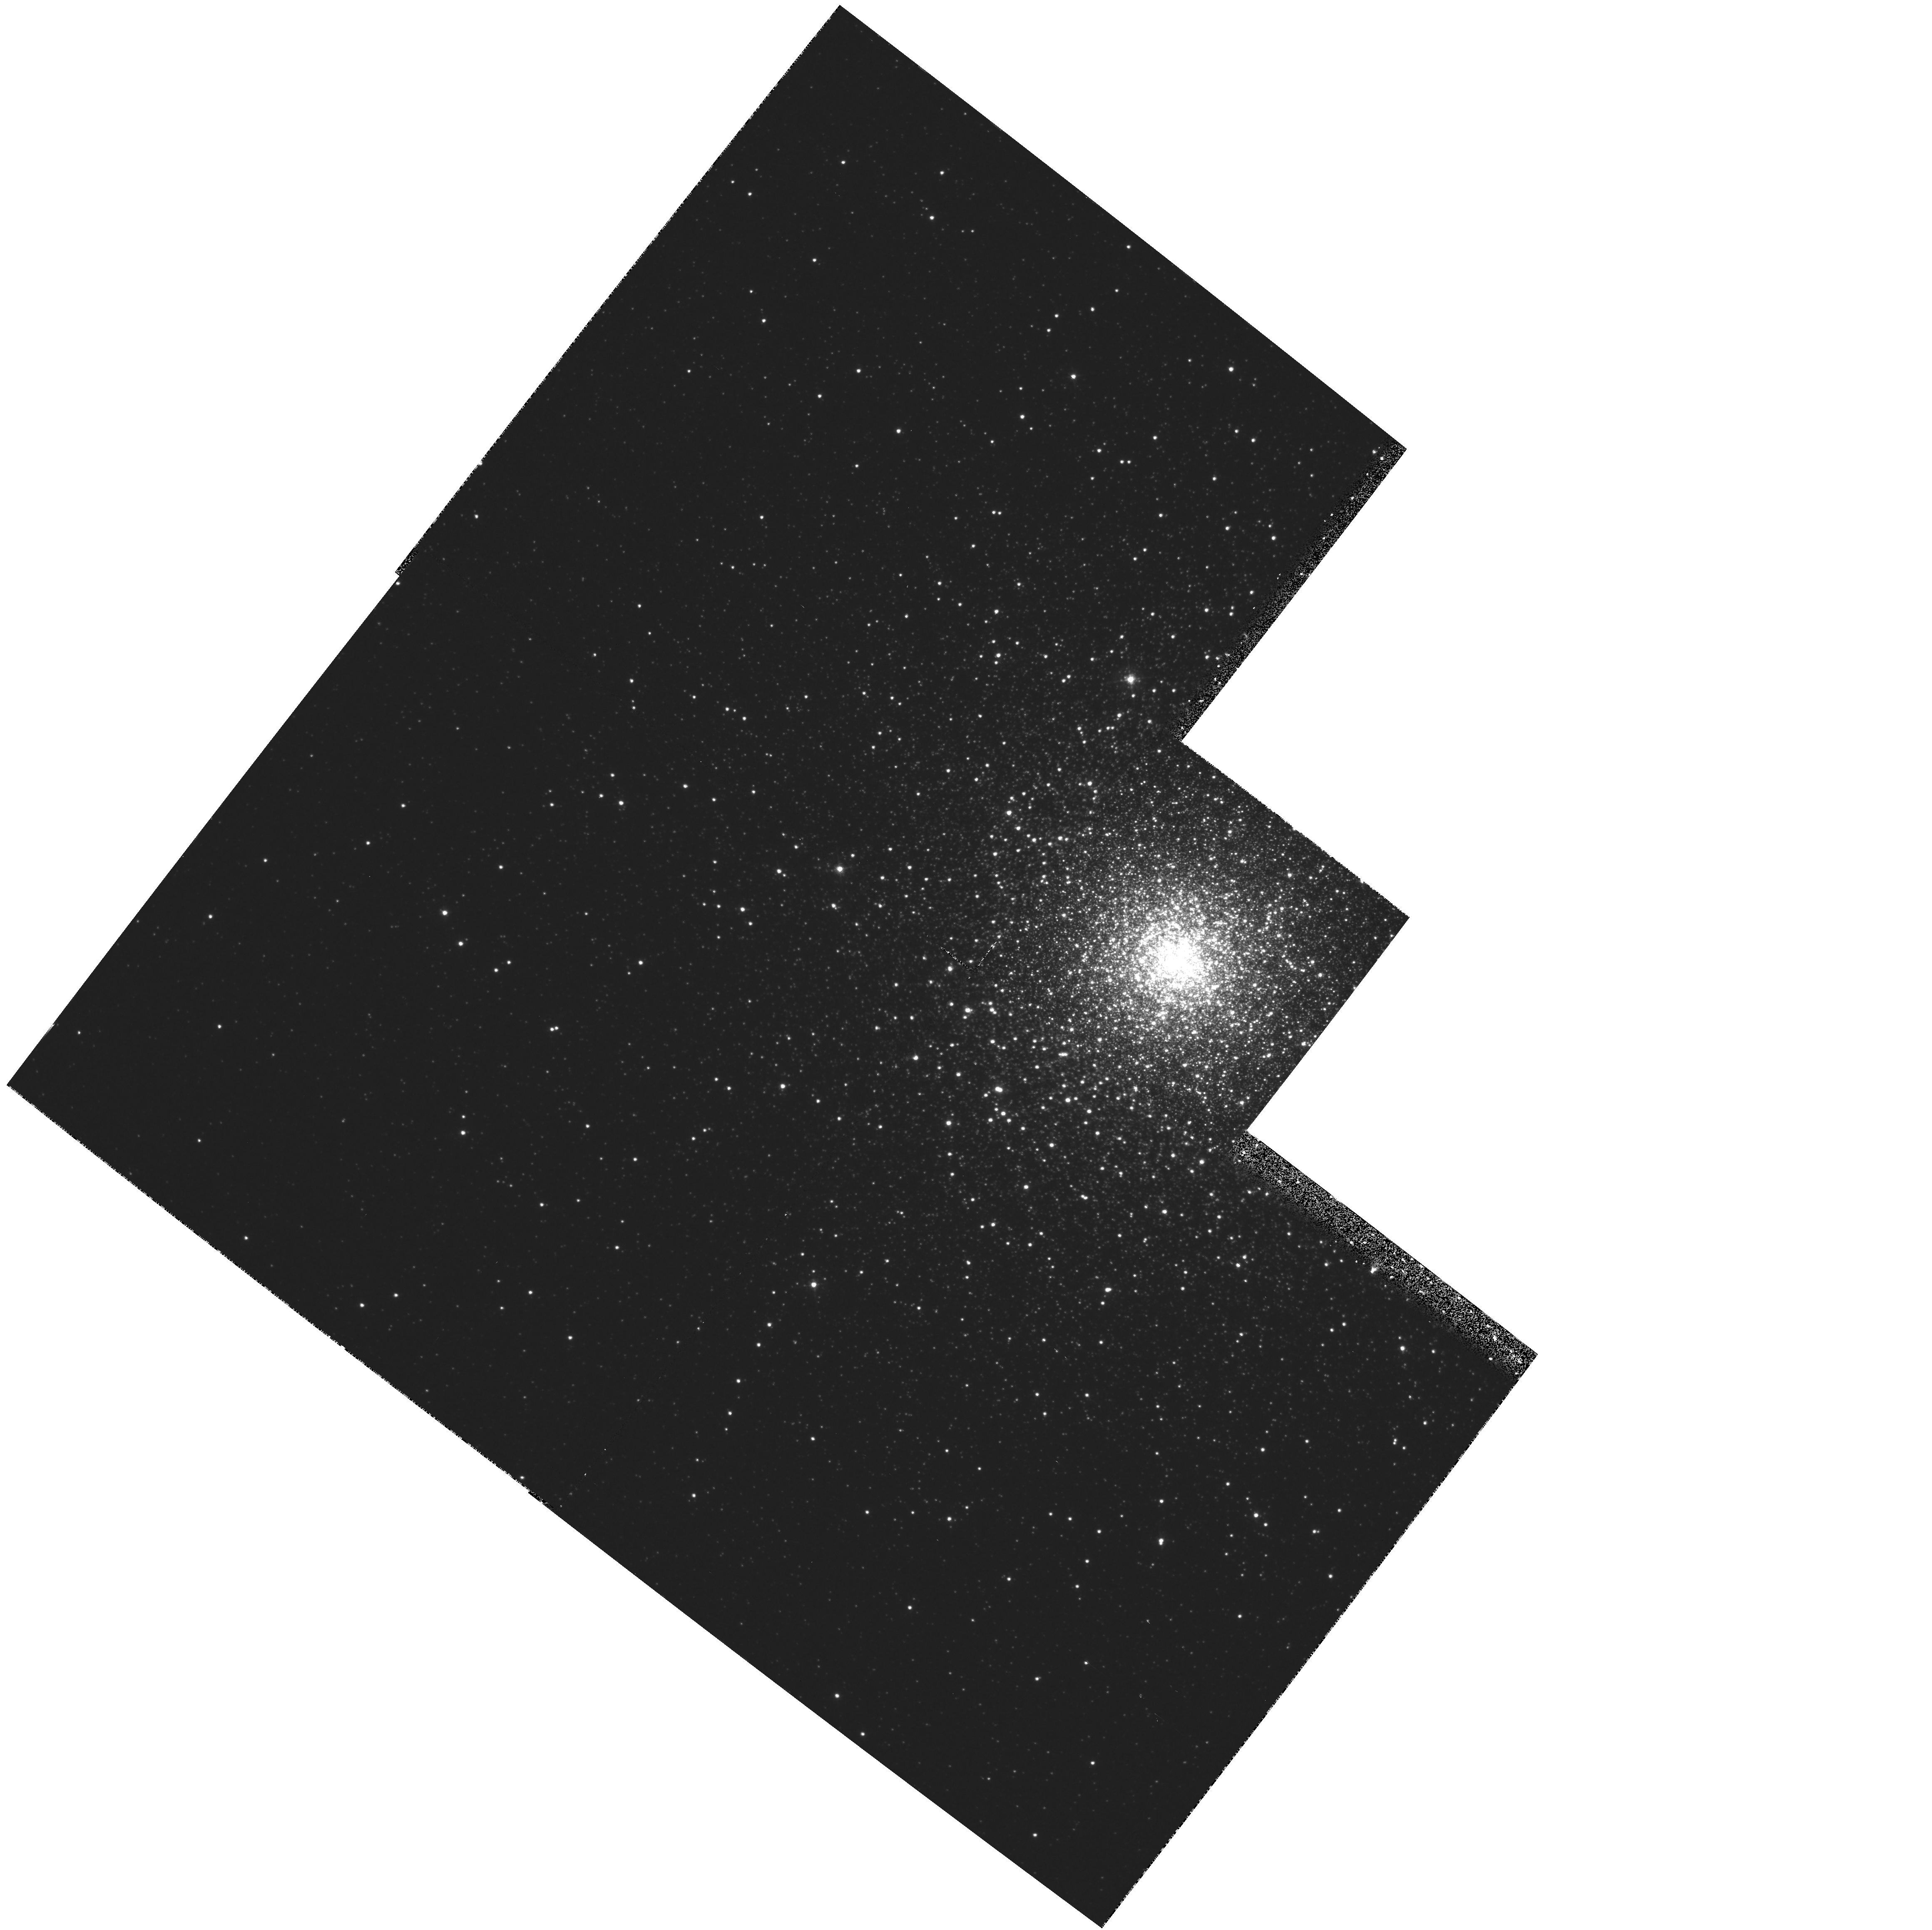
Target: NGC5824
Instrument: WFPC2/PC
Filter: F439W
Exposure: 27 min
Observation ID: hst_5902_02_wfpc2_pc_f439w_u2y702

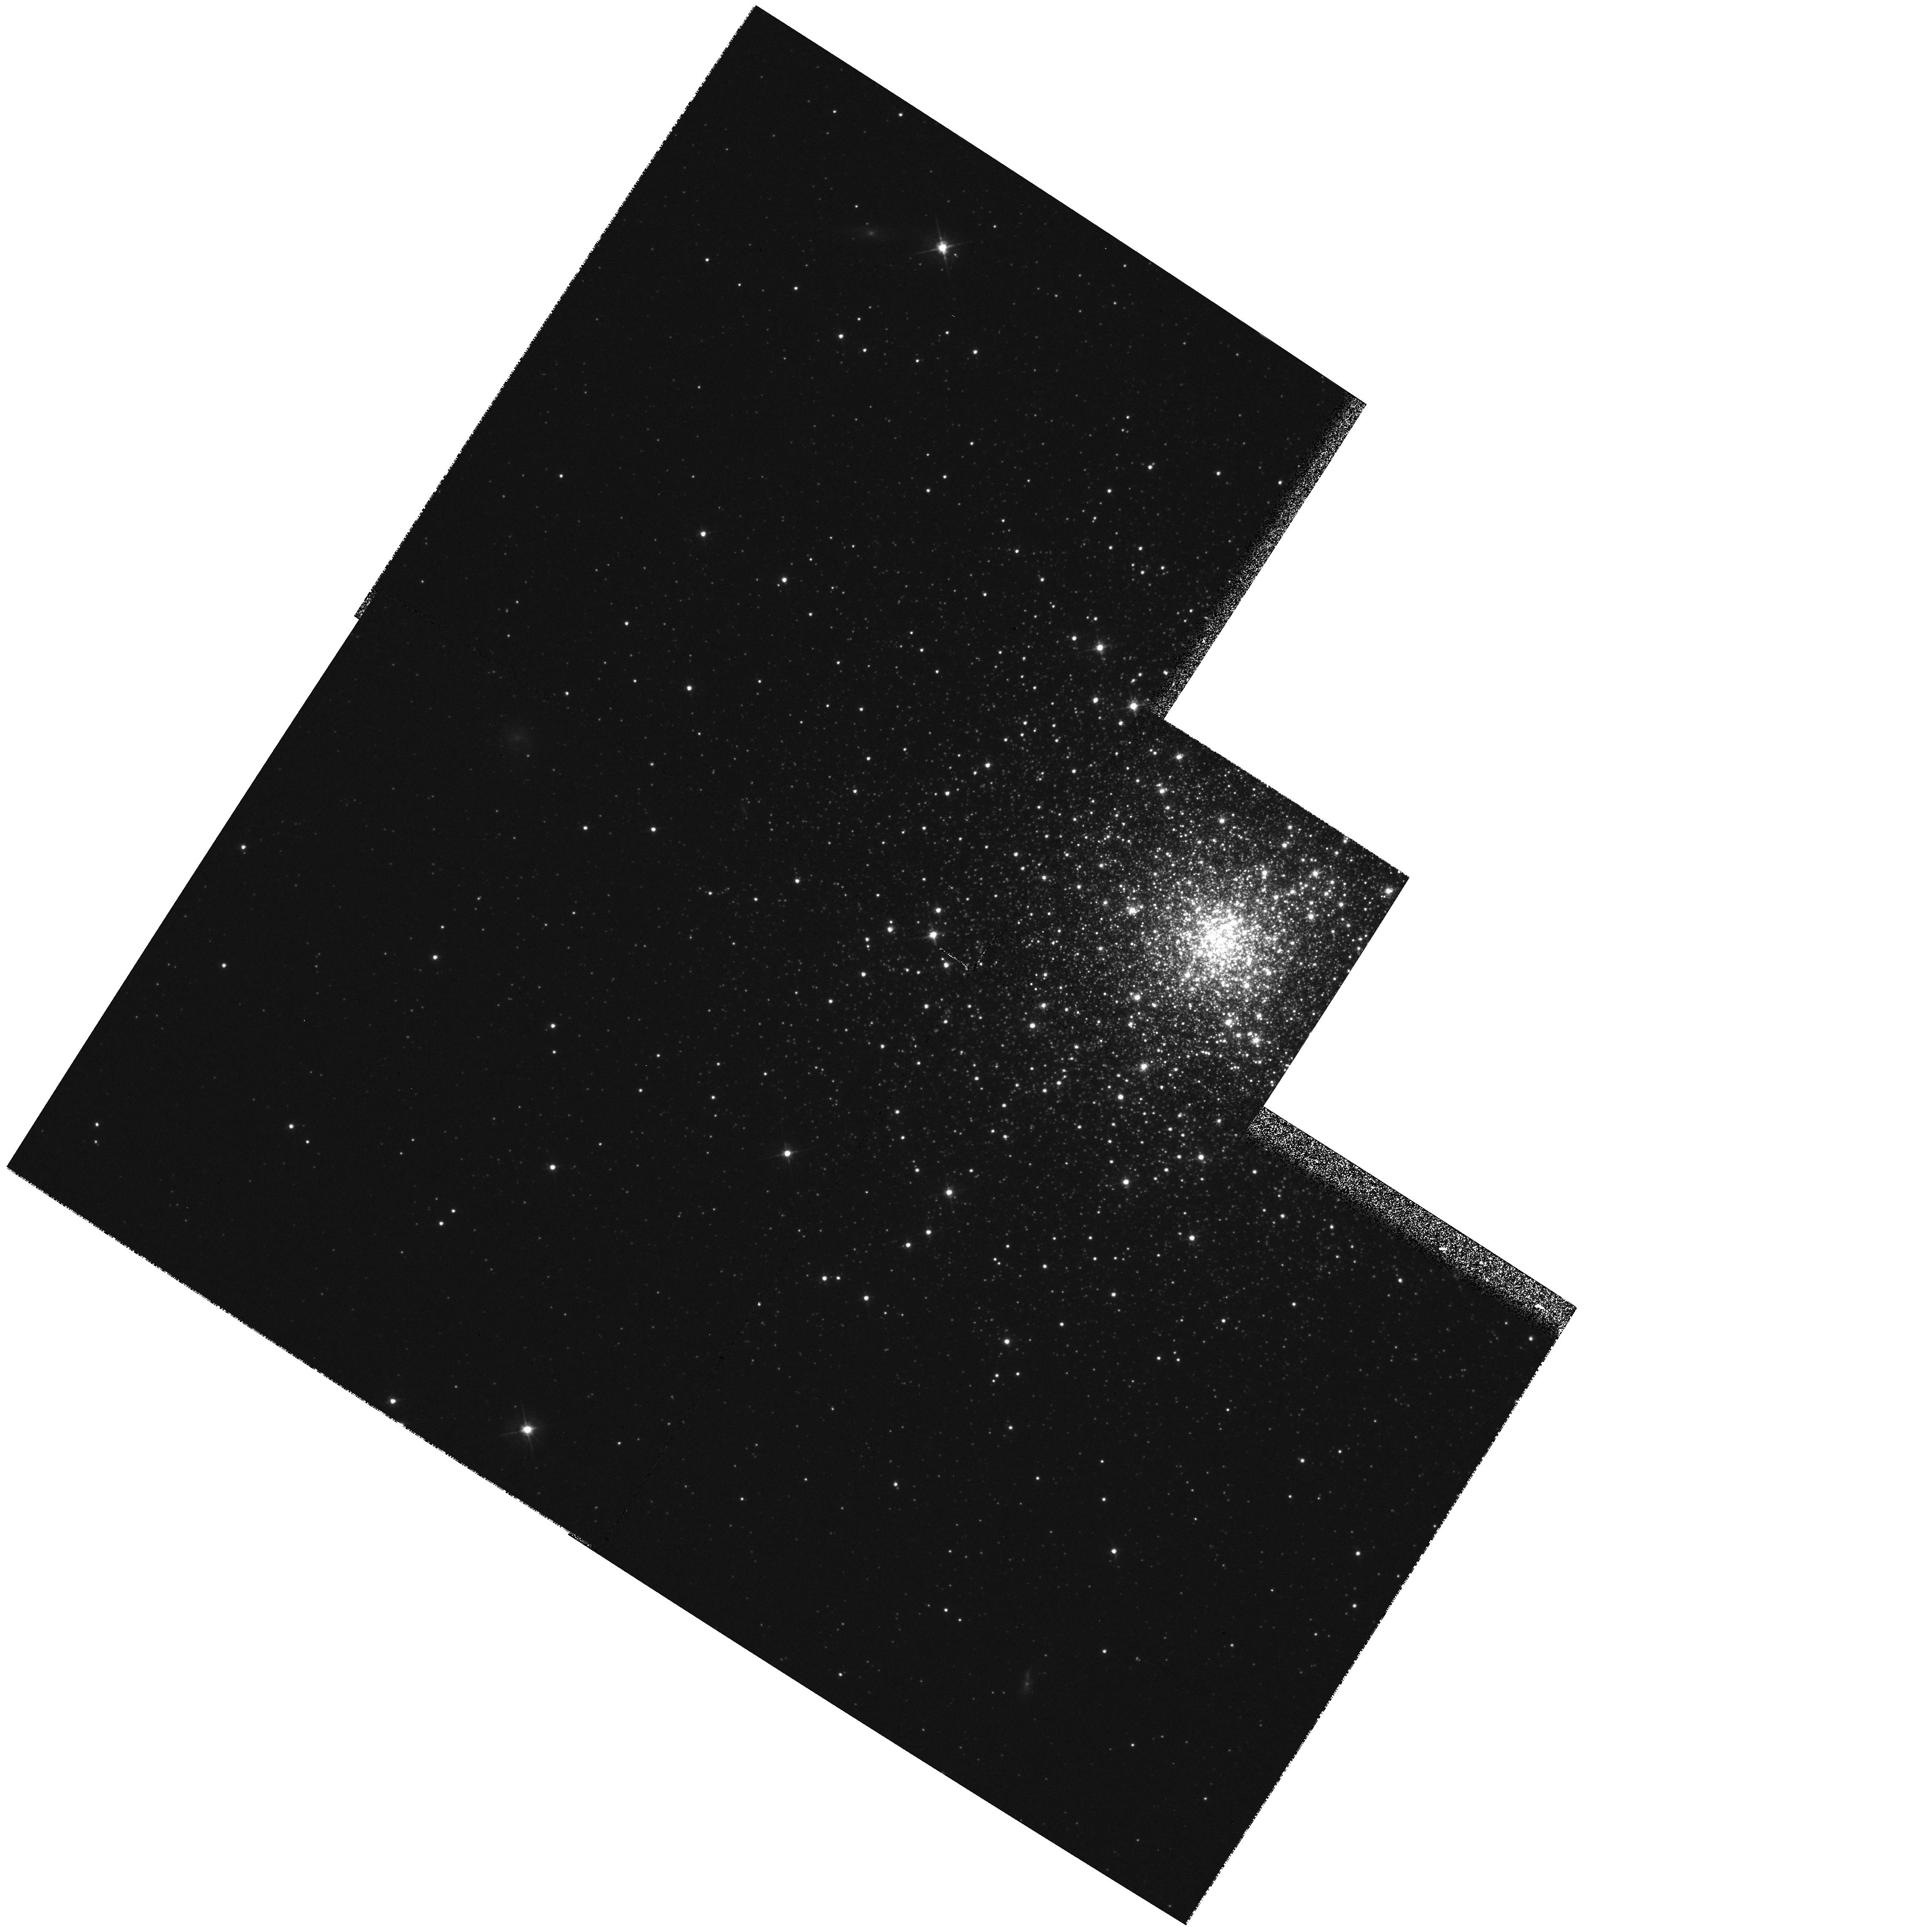
Target: NGC5694
Instrument: WFPC2/PC
Filter: F555W
Exposure: 5 min
Observation ID: hst_5902_01_wfpc2_pc_f555w_u2y701

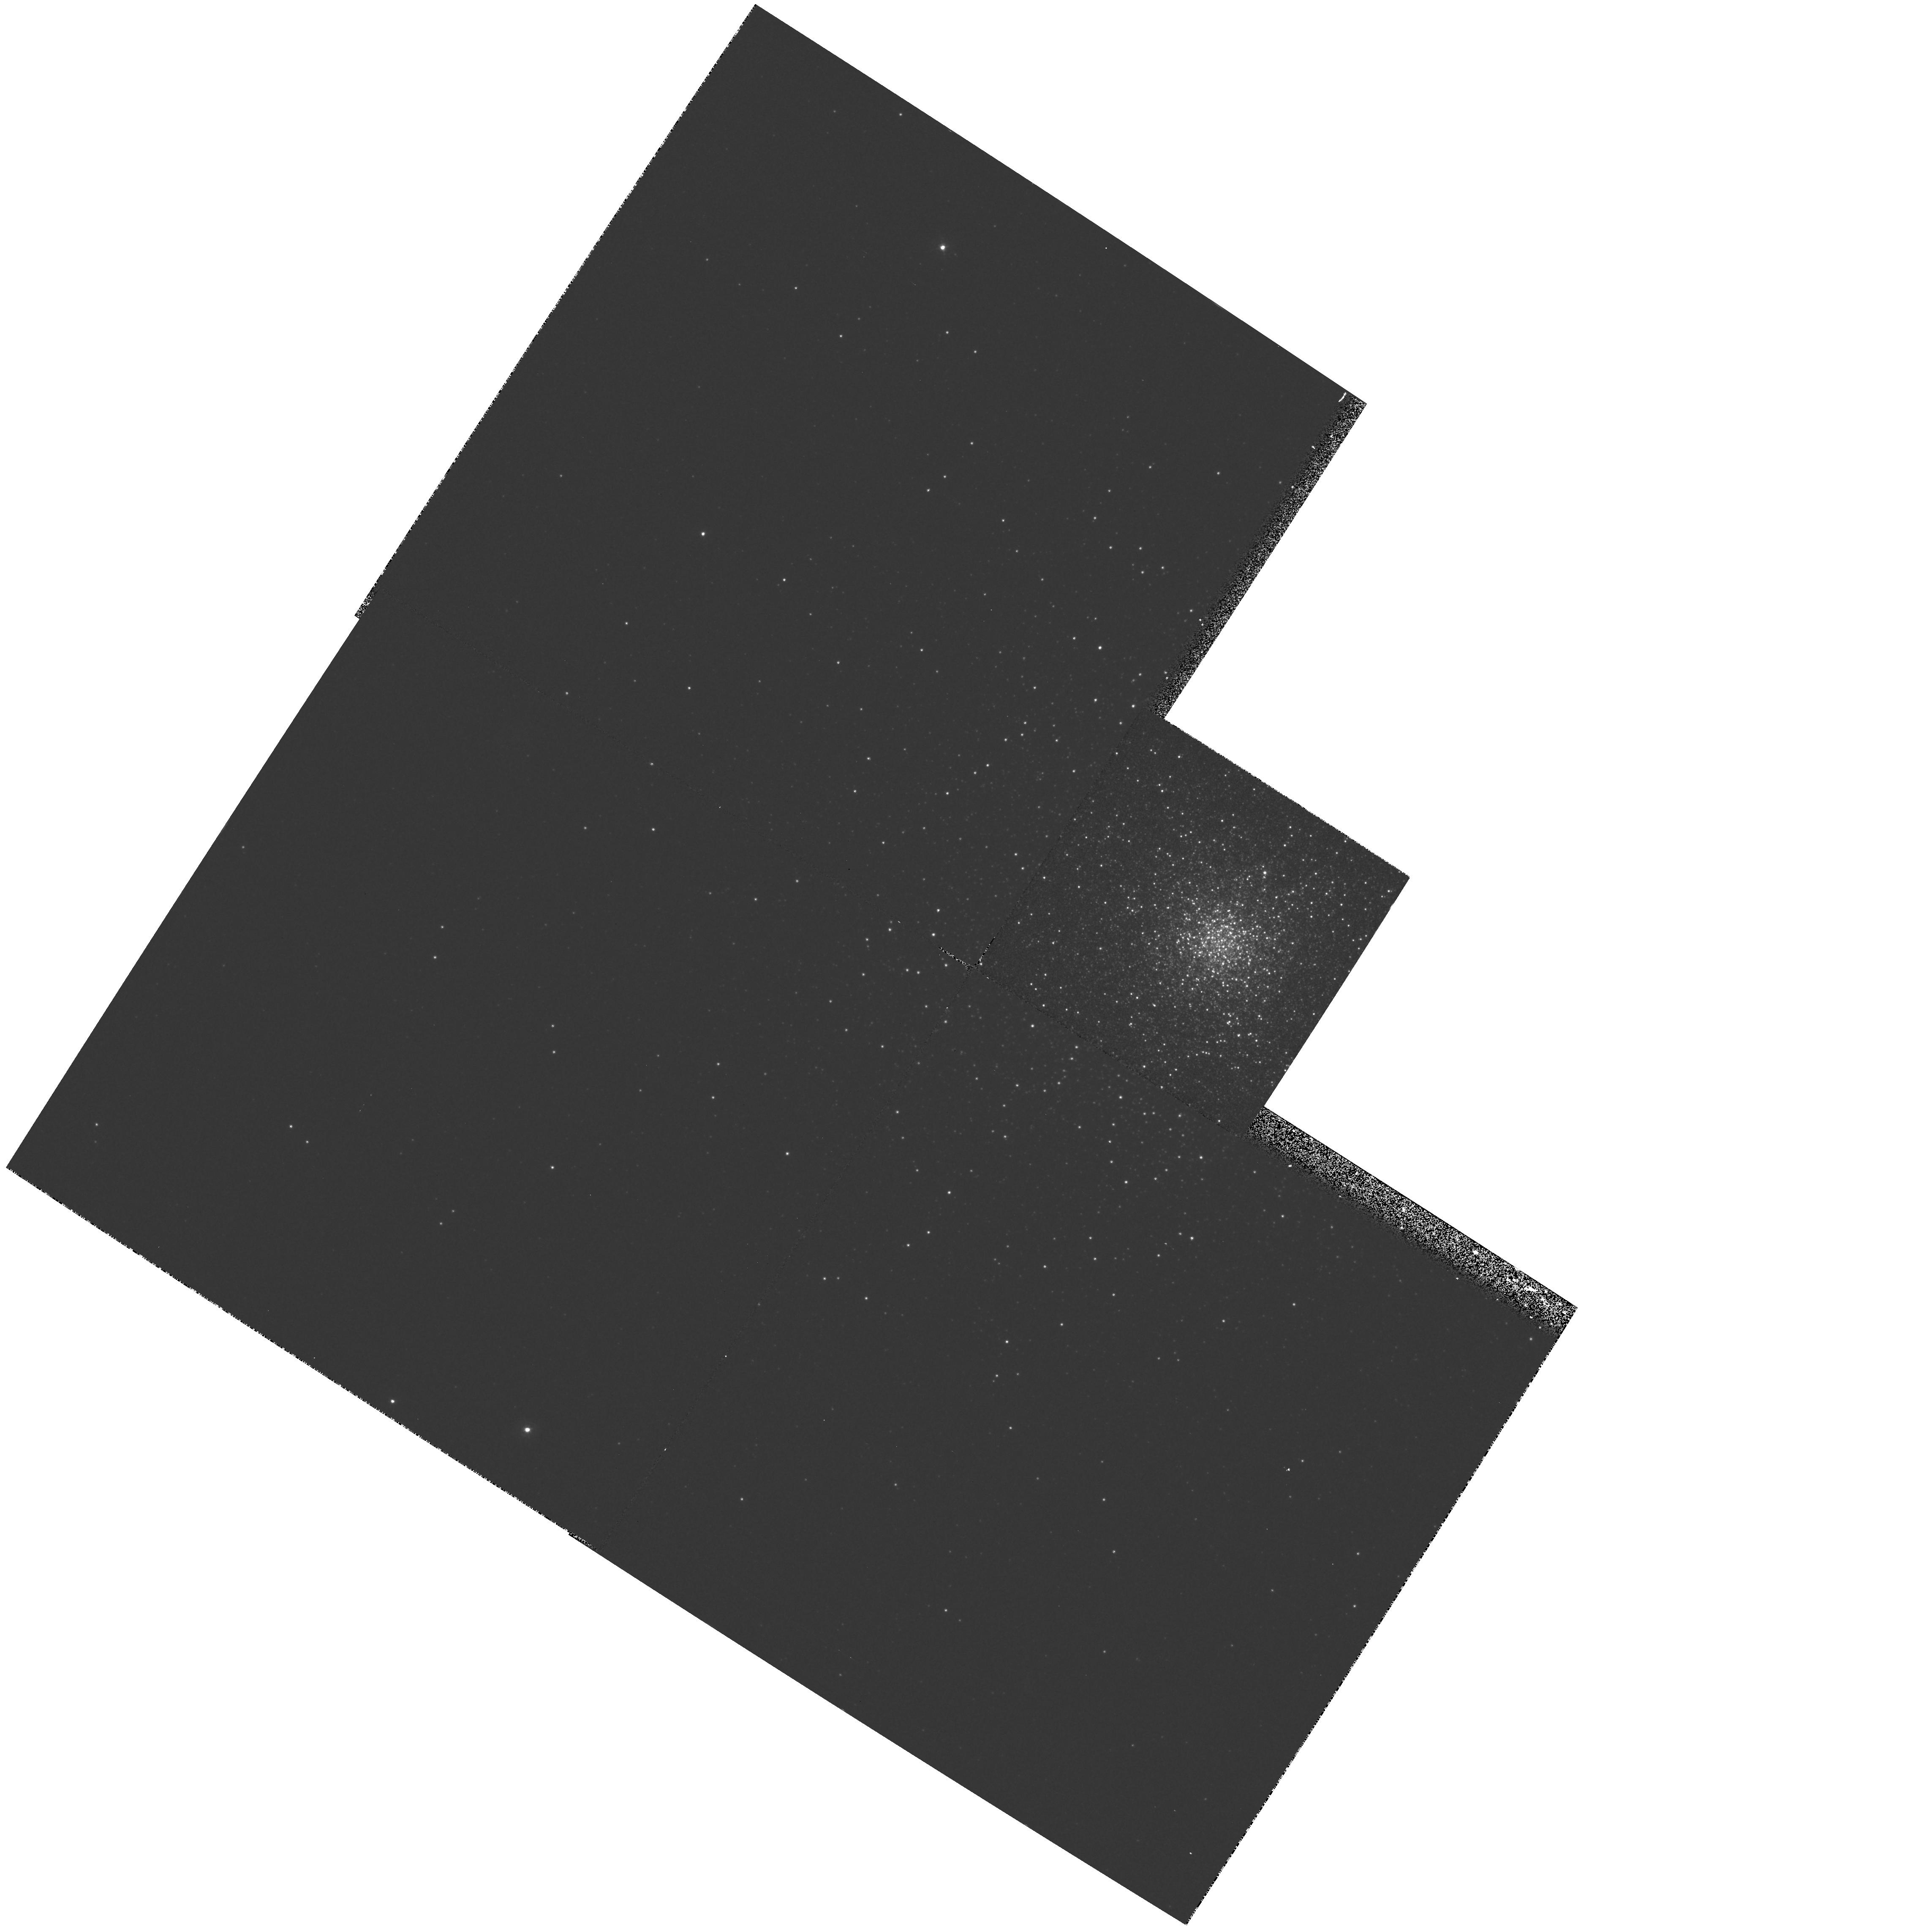
Target: NGC5694
Instrument: WFPC2/PC
Filter: F336W
Exposure: 22 min
Observation ID: hst_5902_01_wfpc2_pc_f336w_u2y701

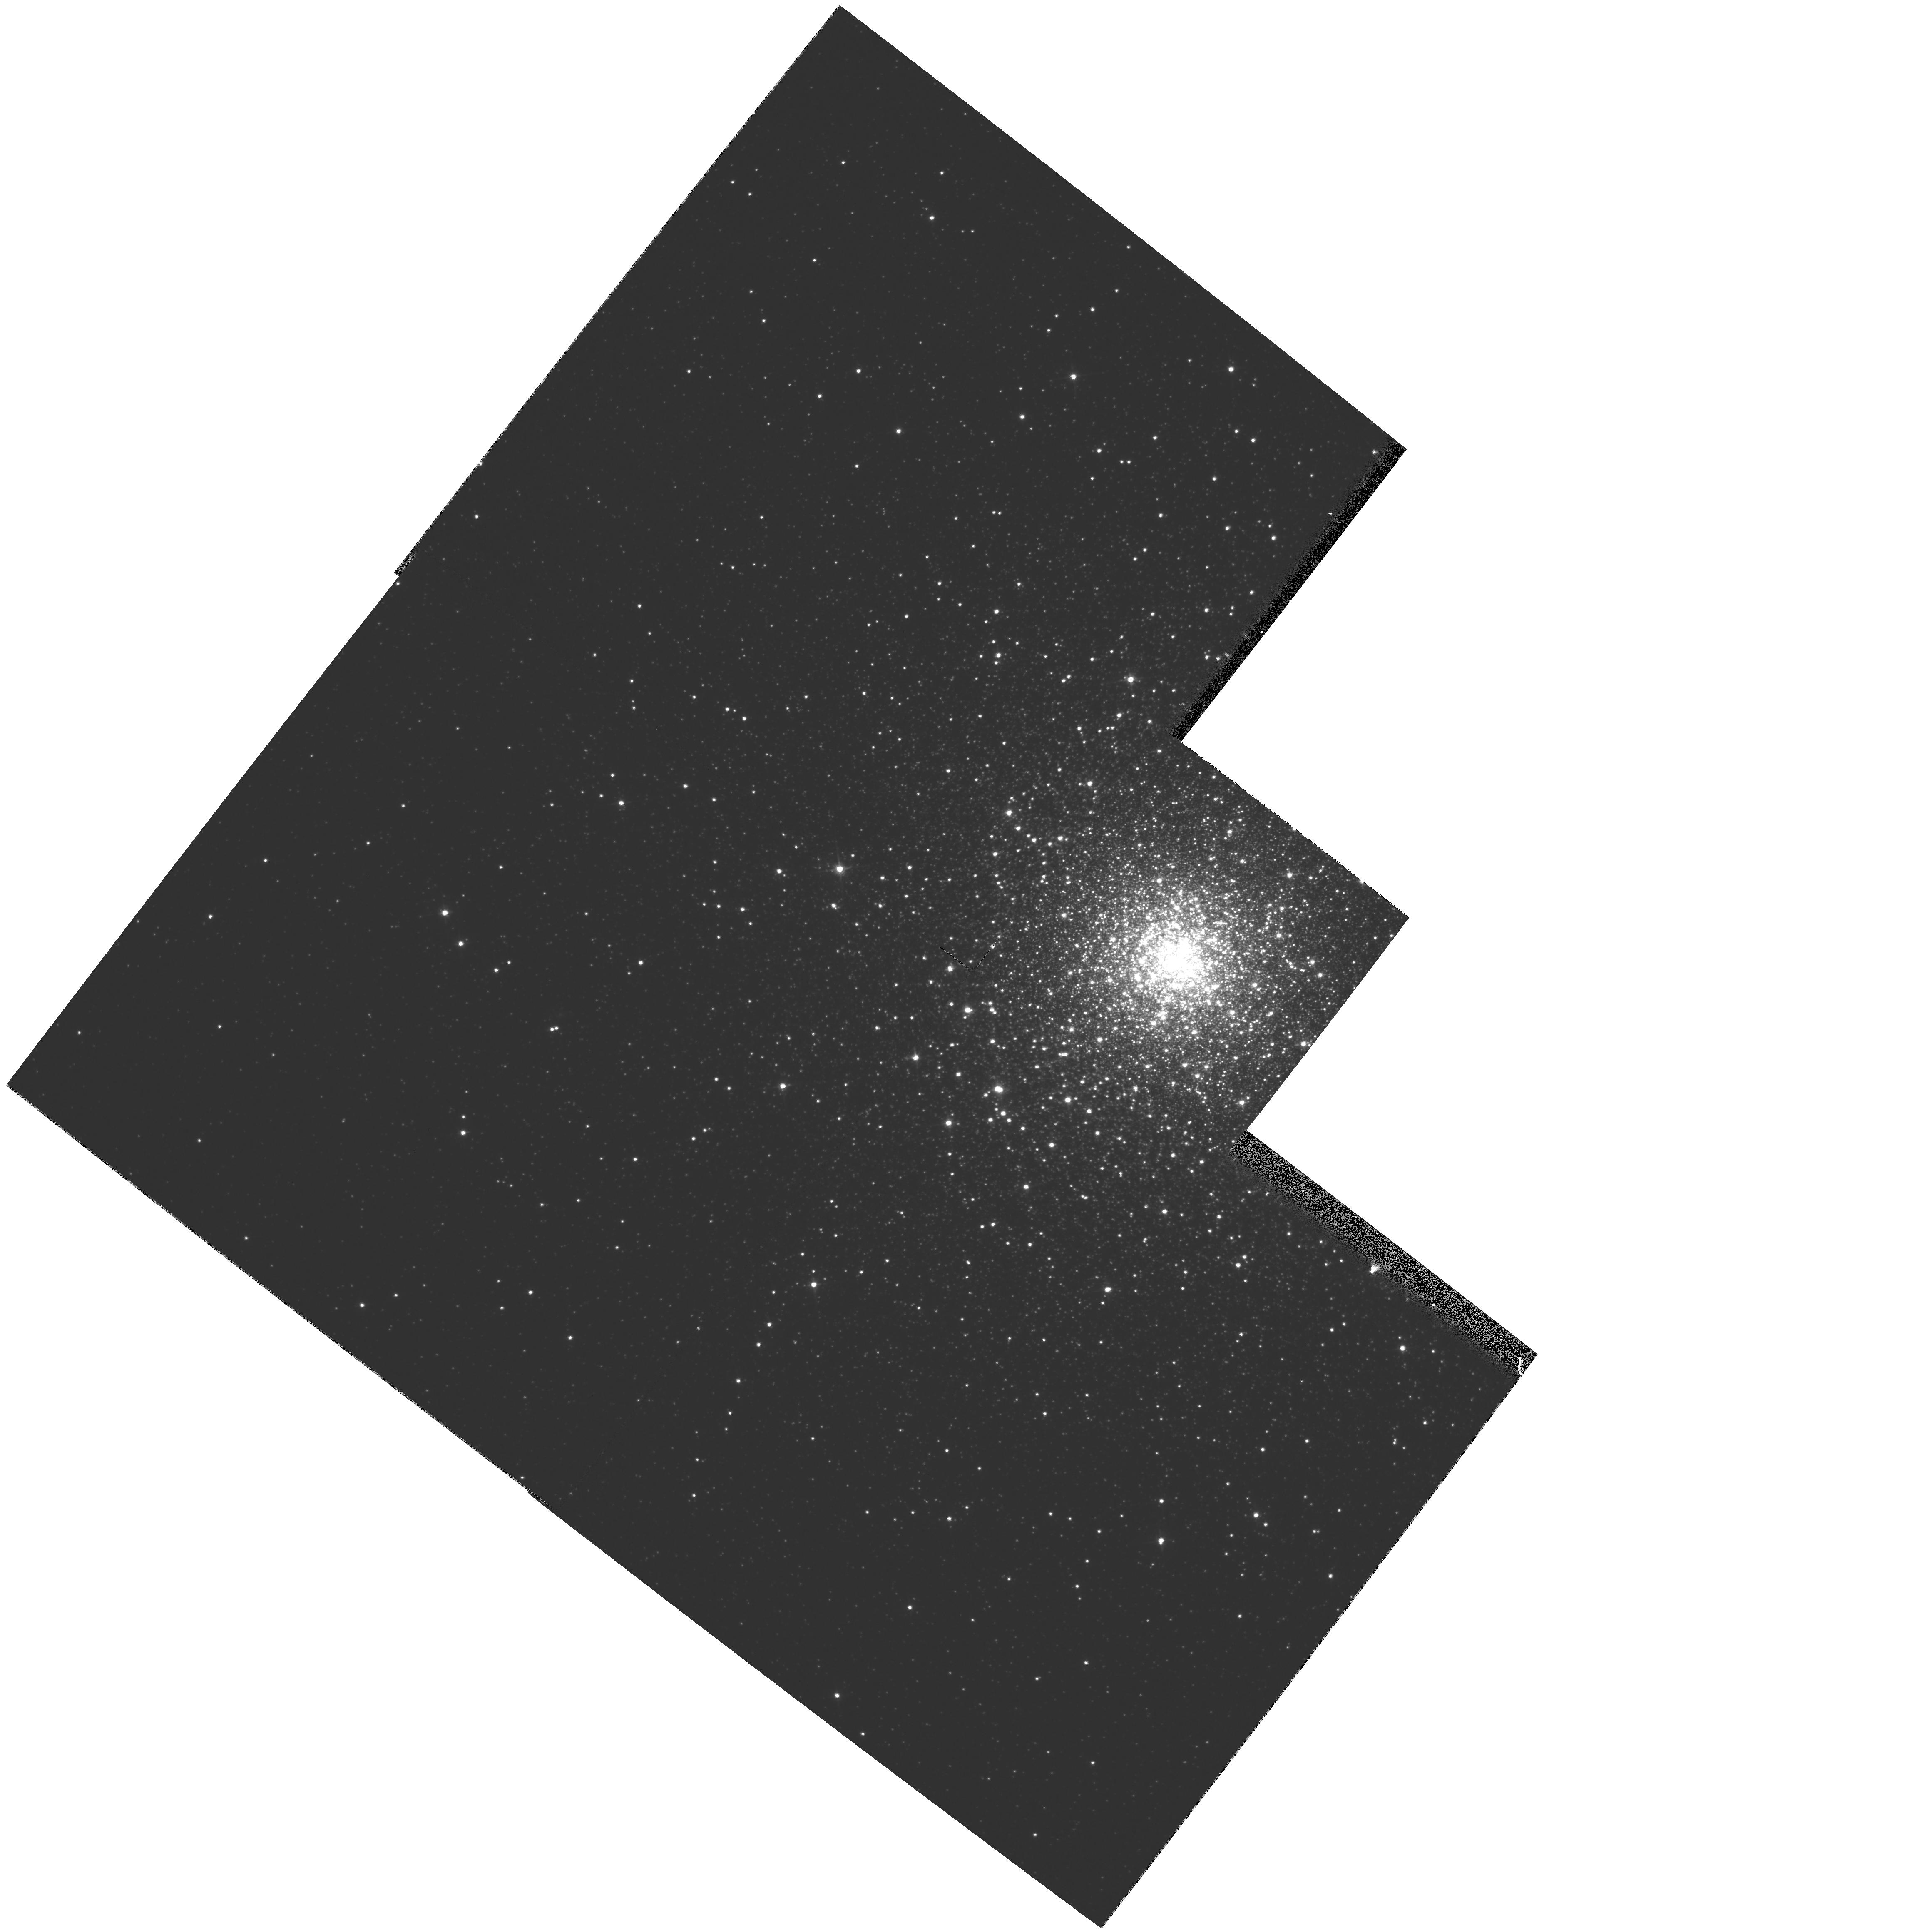
Target: NGC5824
Instrument: WFPC2/PC
Filter: F555W
Exposure: 5 min
Observation ID: hst_5902_02_wfpc2_pc_f555w_u2y702

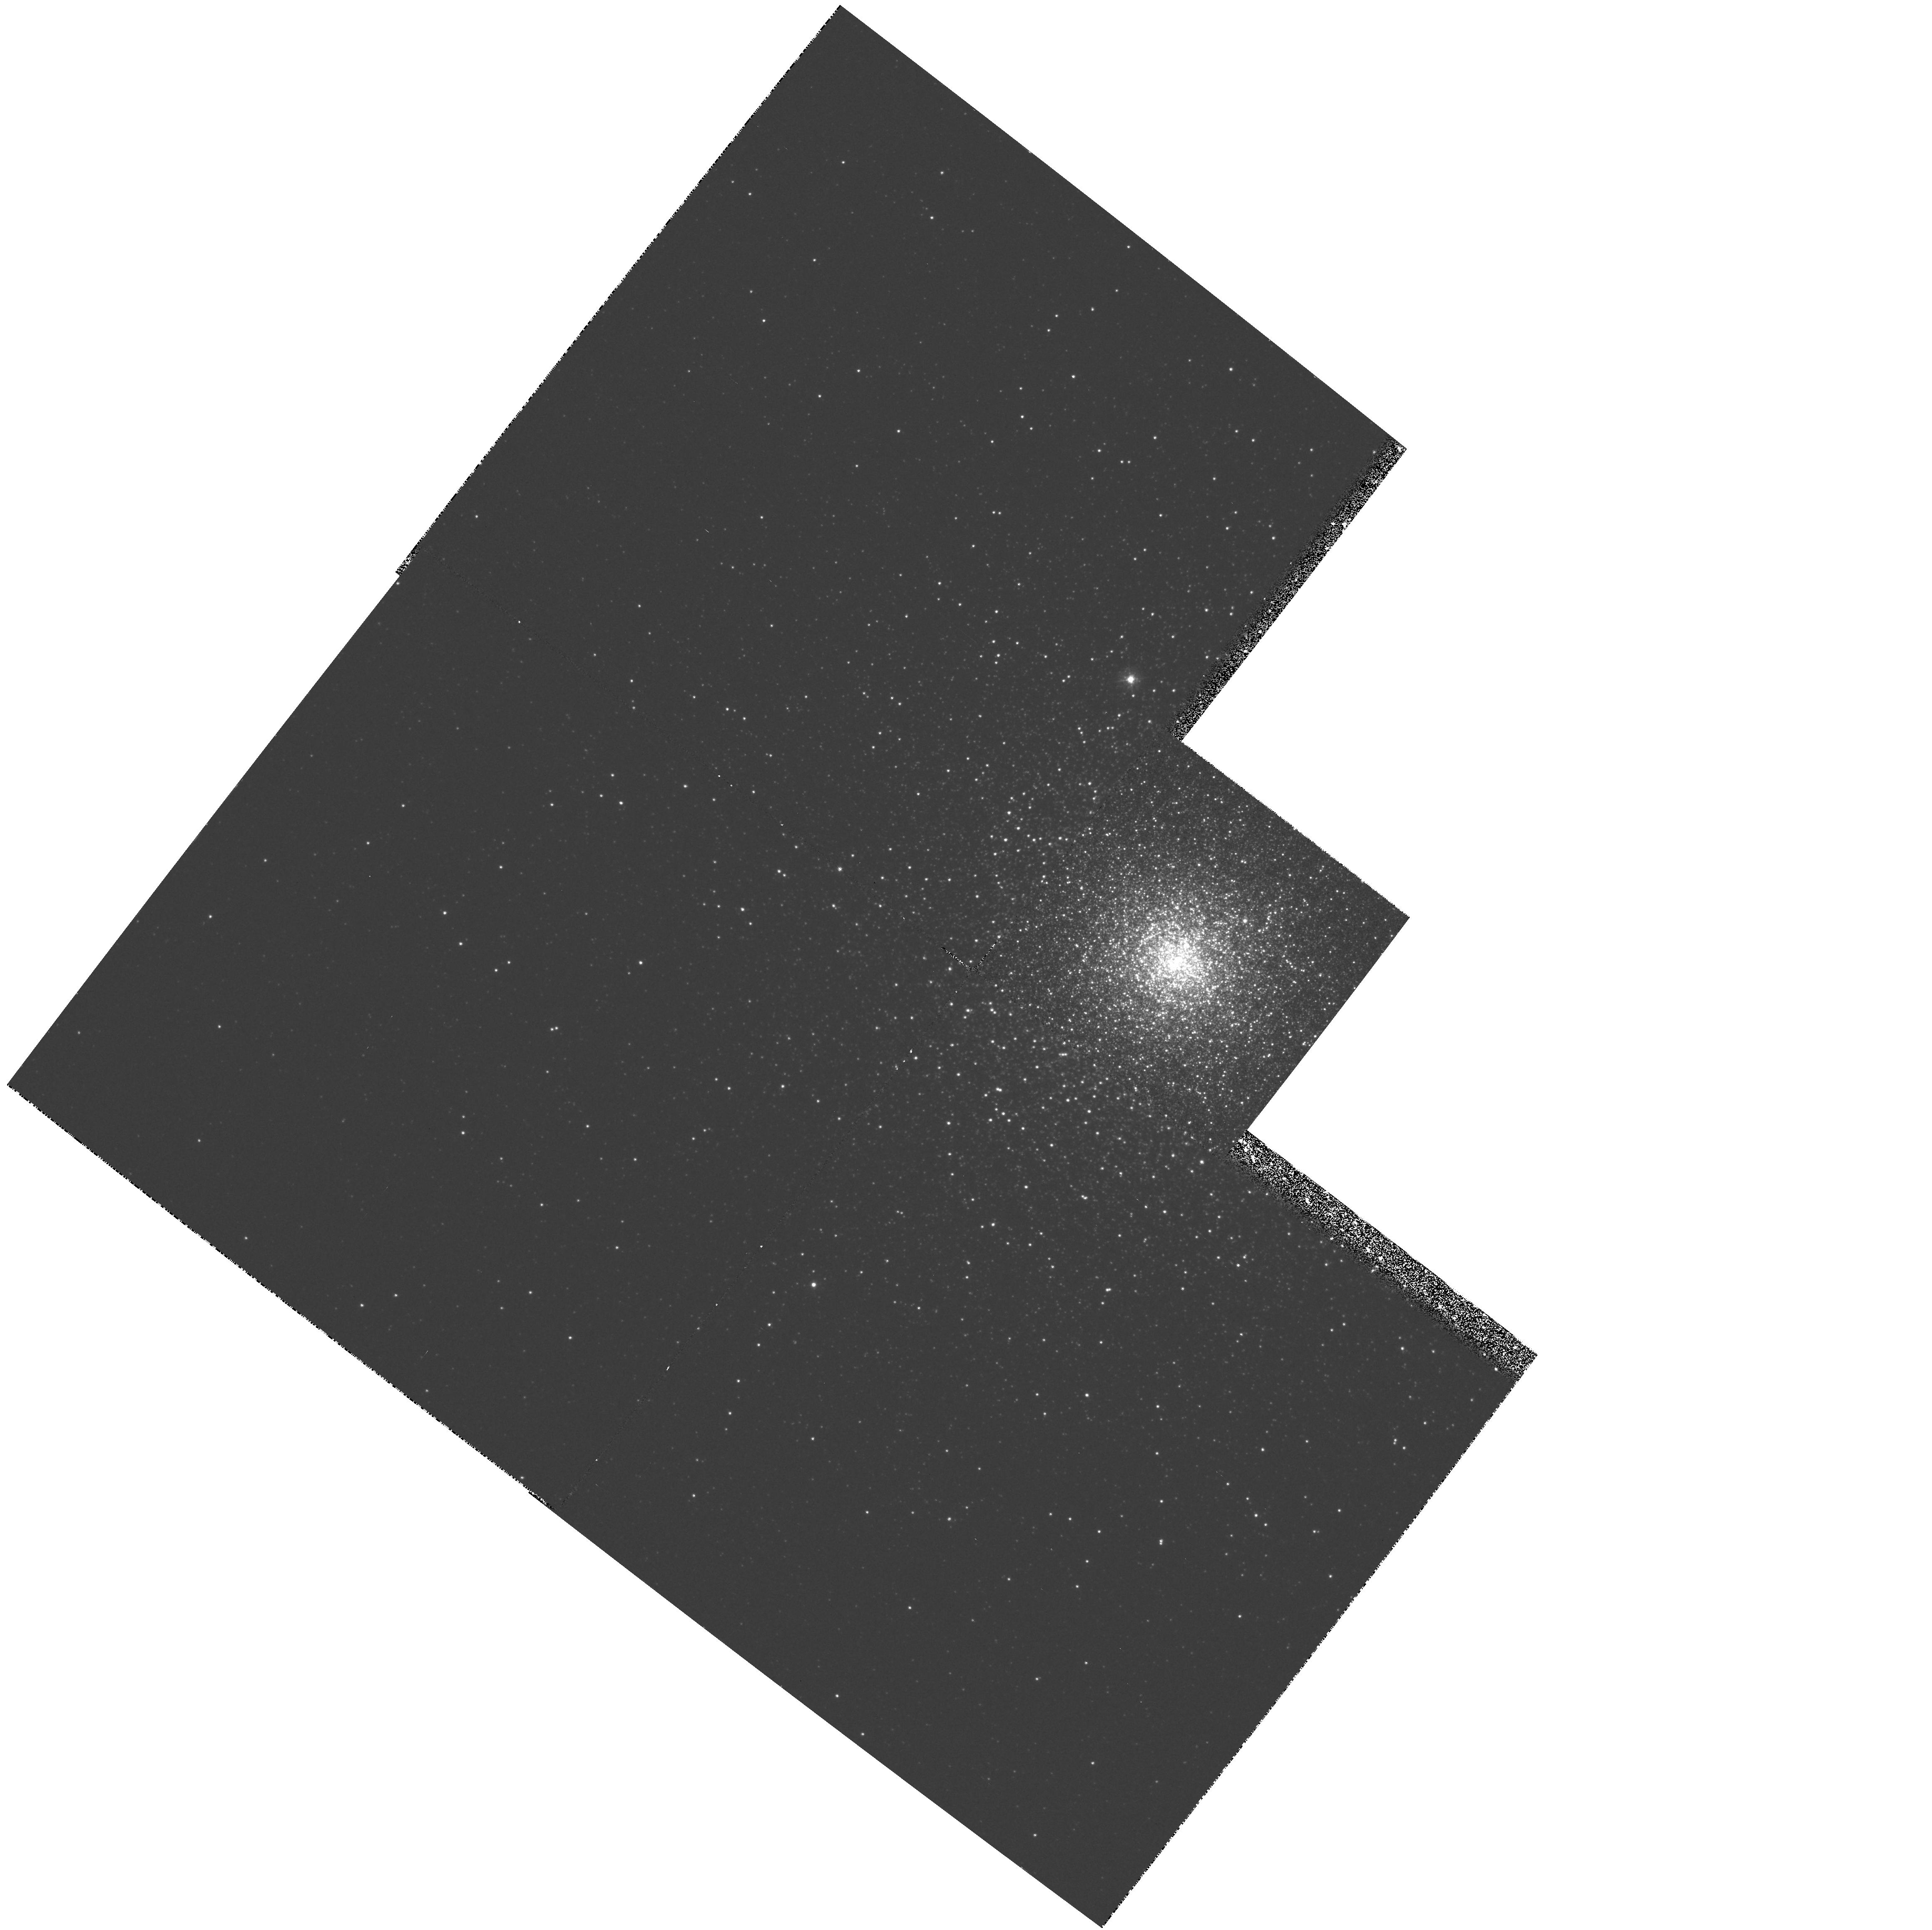
Target: NGC5824
Instrument: WFPC2/PC
Filter: F336W
Exposure: 22 min
Observation ID: hst_5902_02_wfpc2_pc_f336w_u2y702

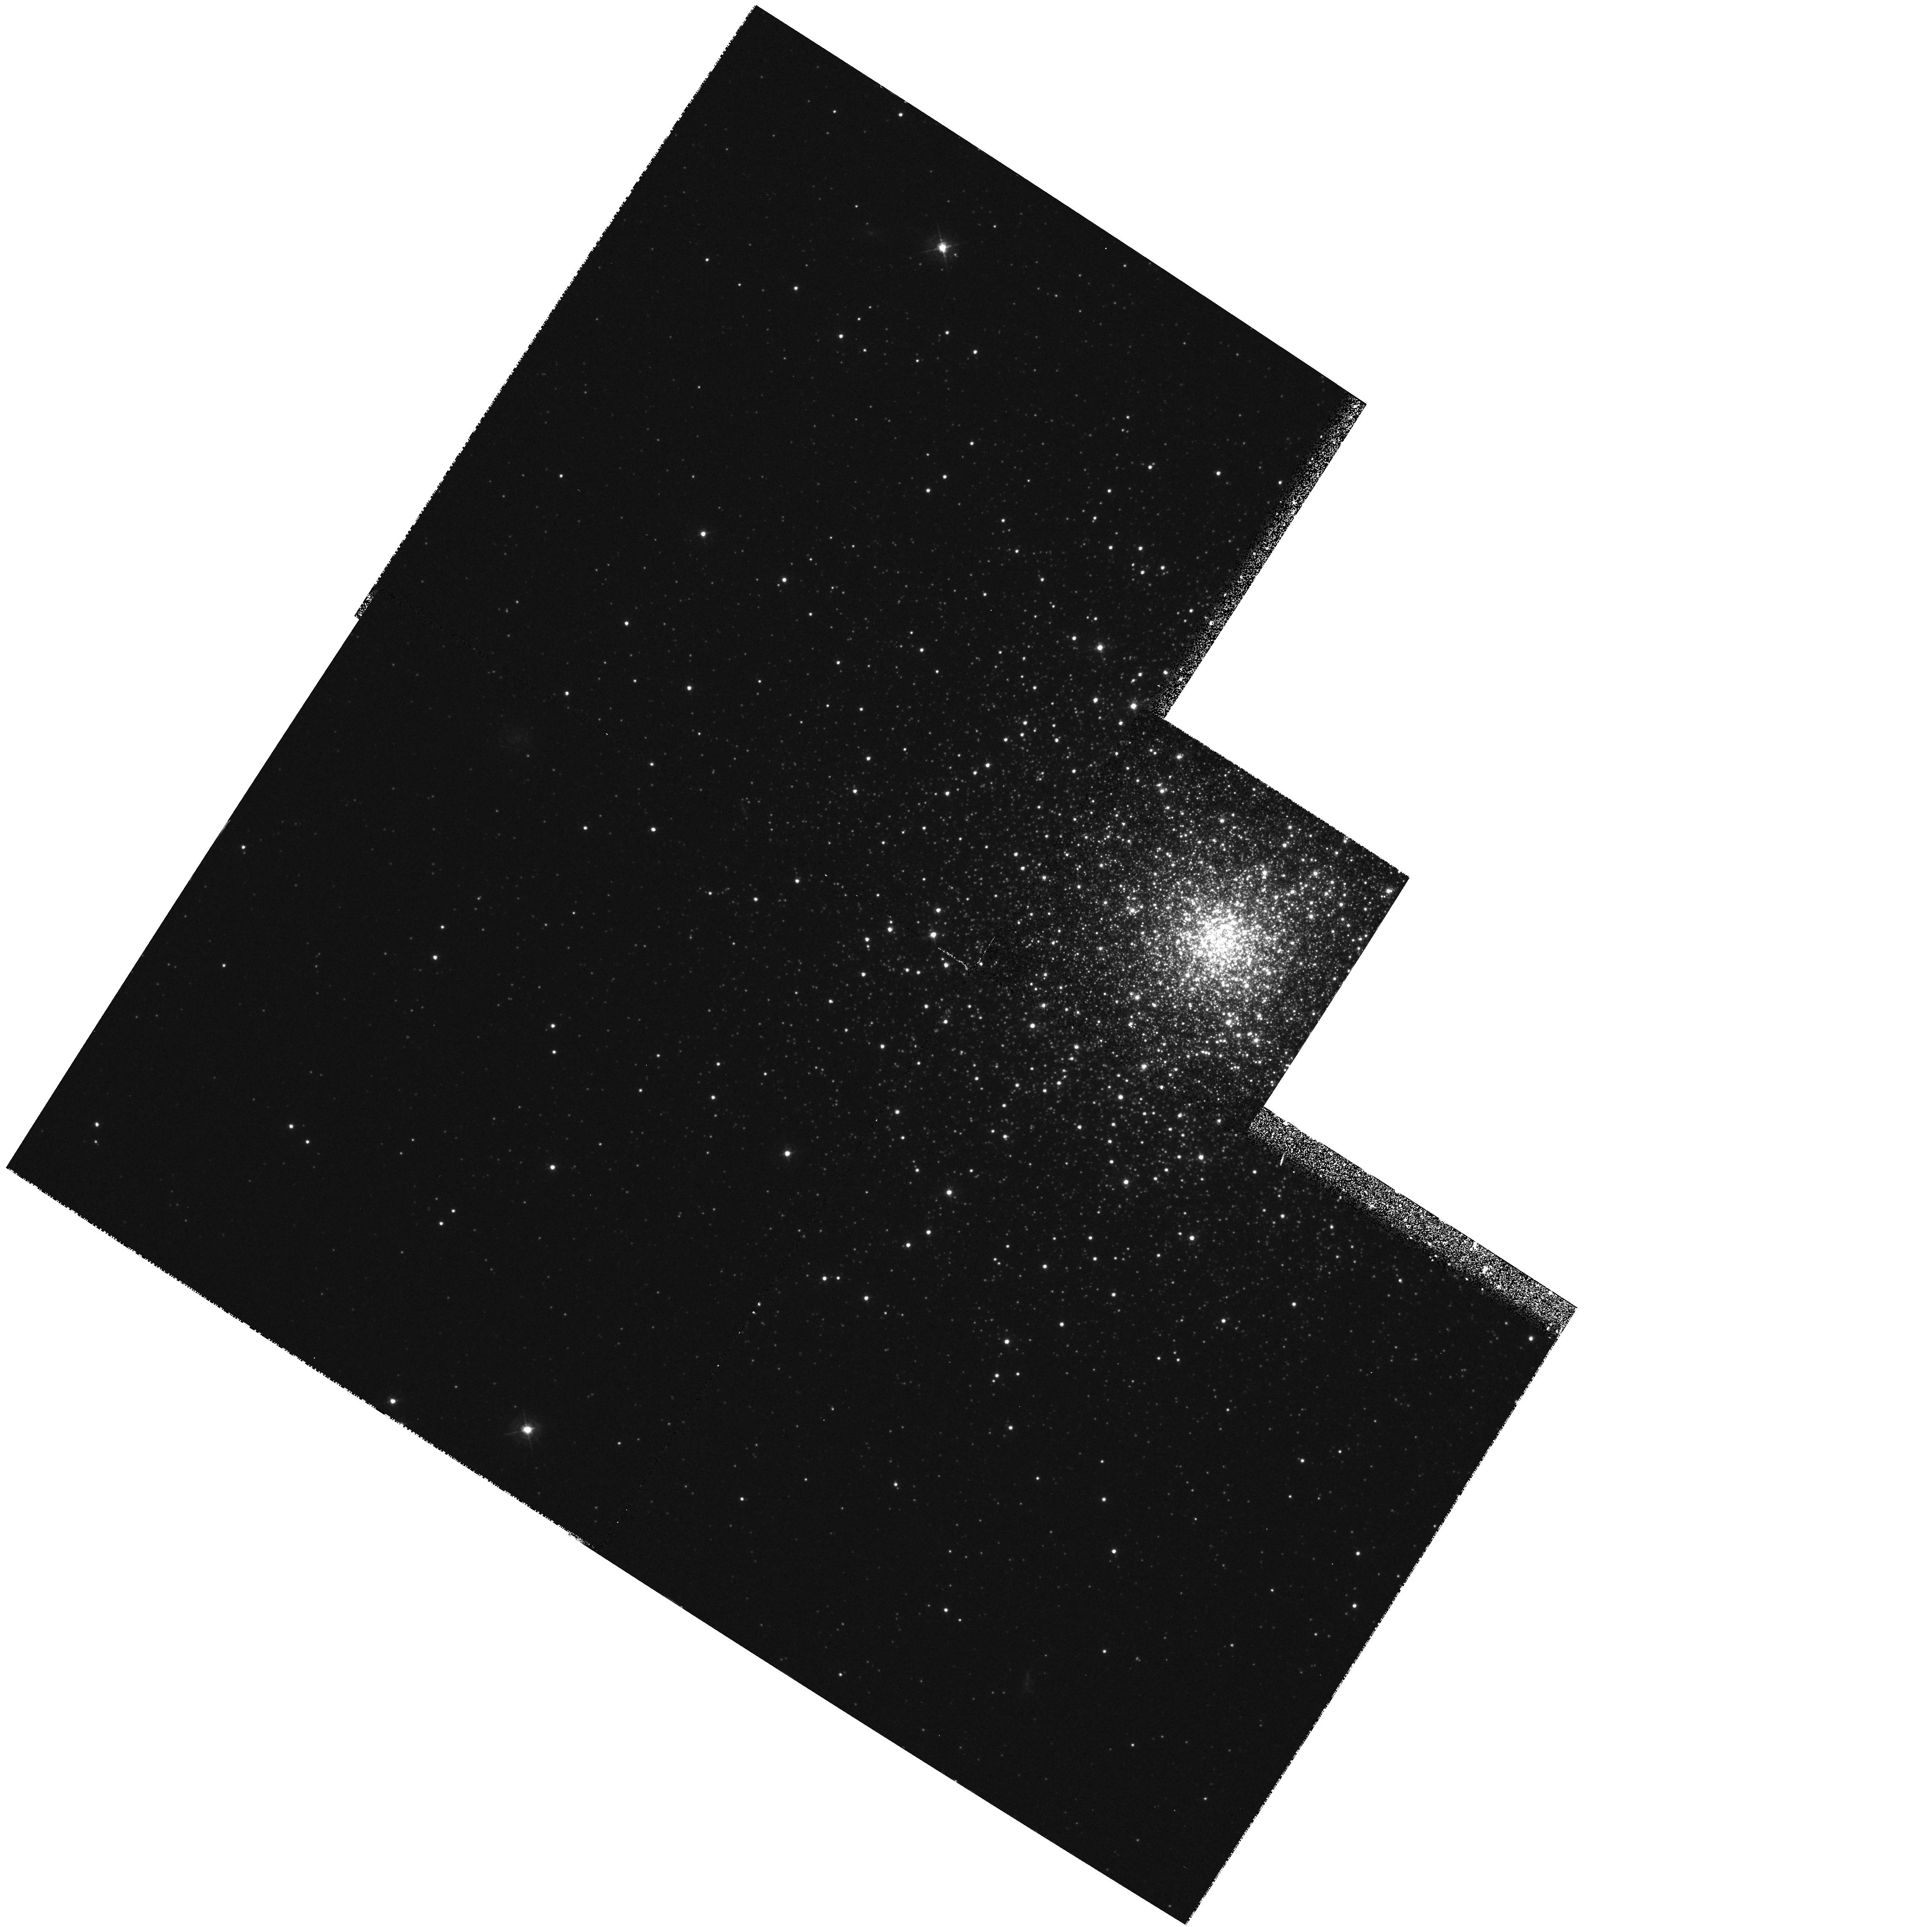
Target: NGC5694
Instrument: WFPC2/PC
Filter: F439W
Exposure: 27 min
Observation ID: hst_5902_01_wfpc2_pc_f439w_u2y701

COLOR-MAGNITUDE DIAGRAMS AND  THE INTERNAL STRUCTURE OF  THE GLOBULAR CLUSTERS NGC 5694 & NGC 5824 (PI: Fahlman, Gregory G.)

High stellar densities are produced in the cores of globular clusters through dynamical evolution. Recently, it has become clear that the physical characteristics of the stars in such cores can be modified, leading to the appearance of anomalous stellar populations. A study of these populations is important for furthering our understanding of the dynamical evolution of star clusters. The high spatial resolution imaging provided by HST is essential for uncovering and studying these anomalous stars. We propose to use the WFPC2 to make UBV observations of the central regions of two highly concentrated clusters, NGC 5694 and NGC 5824 for the primary purpose of studying the anomalous stellar populations revealed by our ground based images. These show bright, relatively blue quasi-stellar knots in the cluster cores. A large number of bright stars appear to the blue of the AGB/RGB in the cluster CMDs but, due to extreme crowding, we are unable to determine whether blue straggler stars are also present. These two targets are in the outer halo of the galaxy and the proposed HST observations will have a spatial resolution approximately equivalent to the best ground based images of NGC 6397. A secondary goal is to determine the ages for the two clusters through isochrone fitting and by application of differential measurements relative to other clusters of similar metallicity.